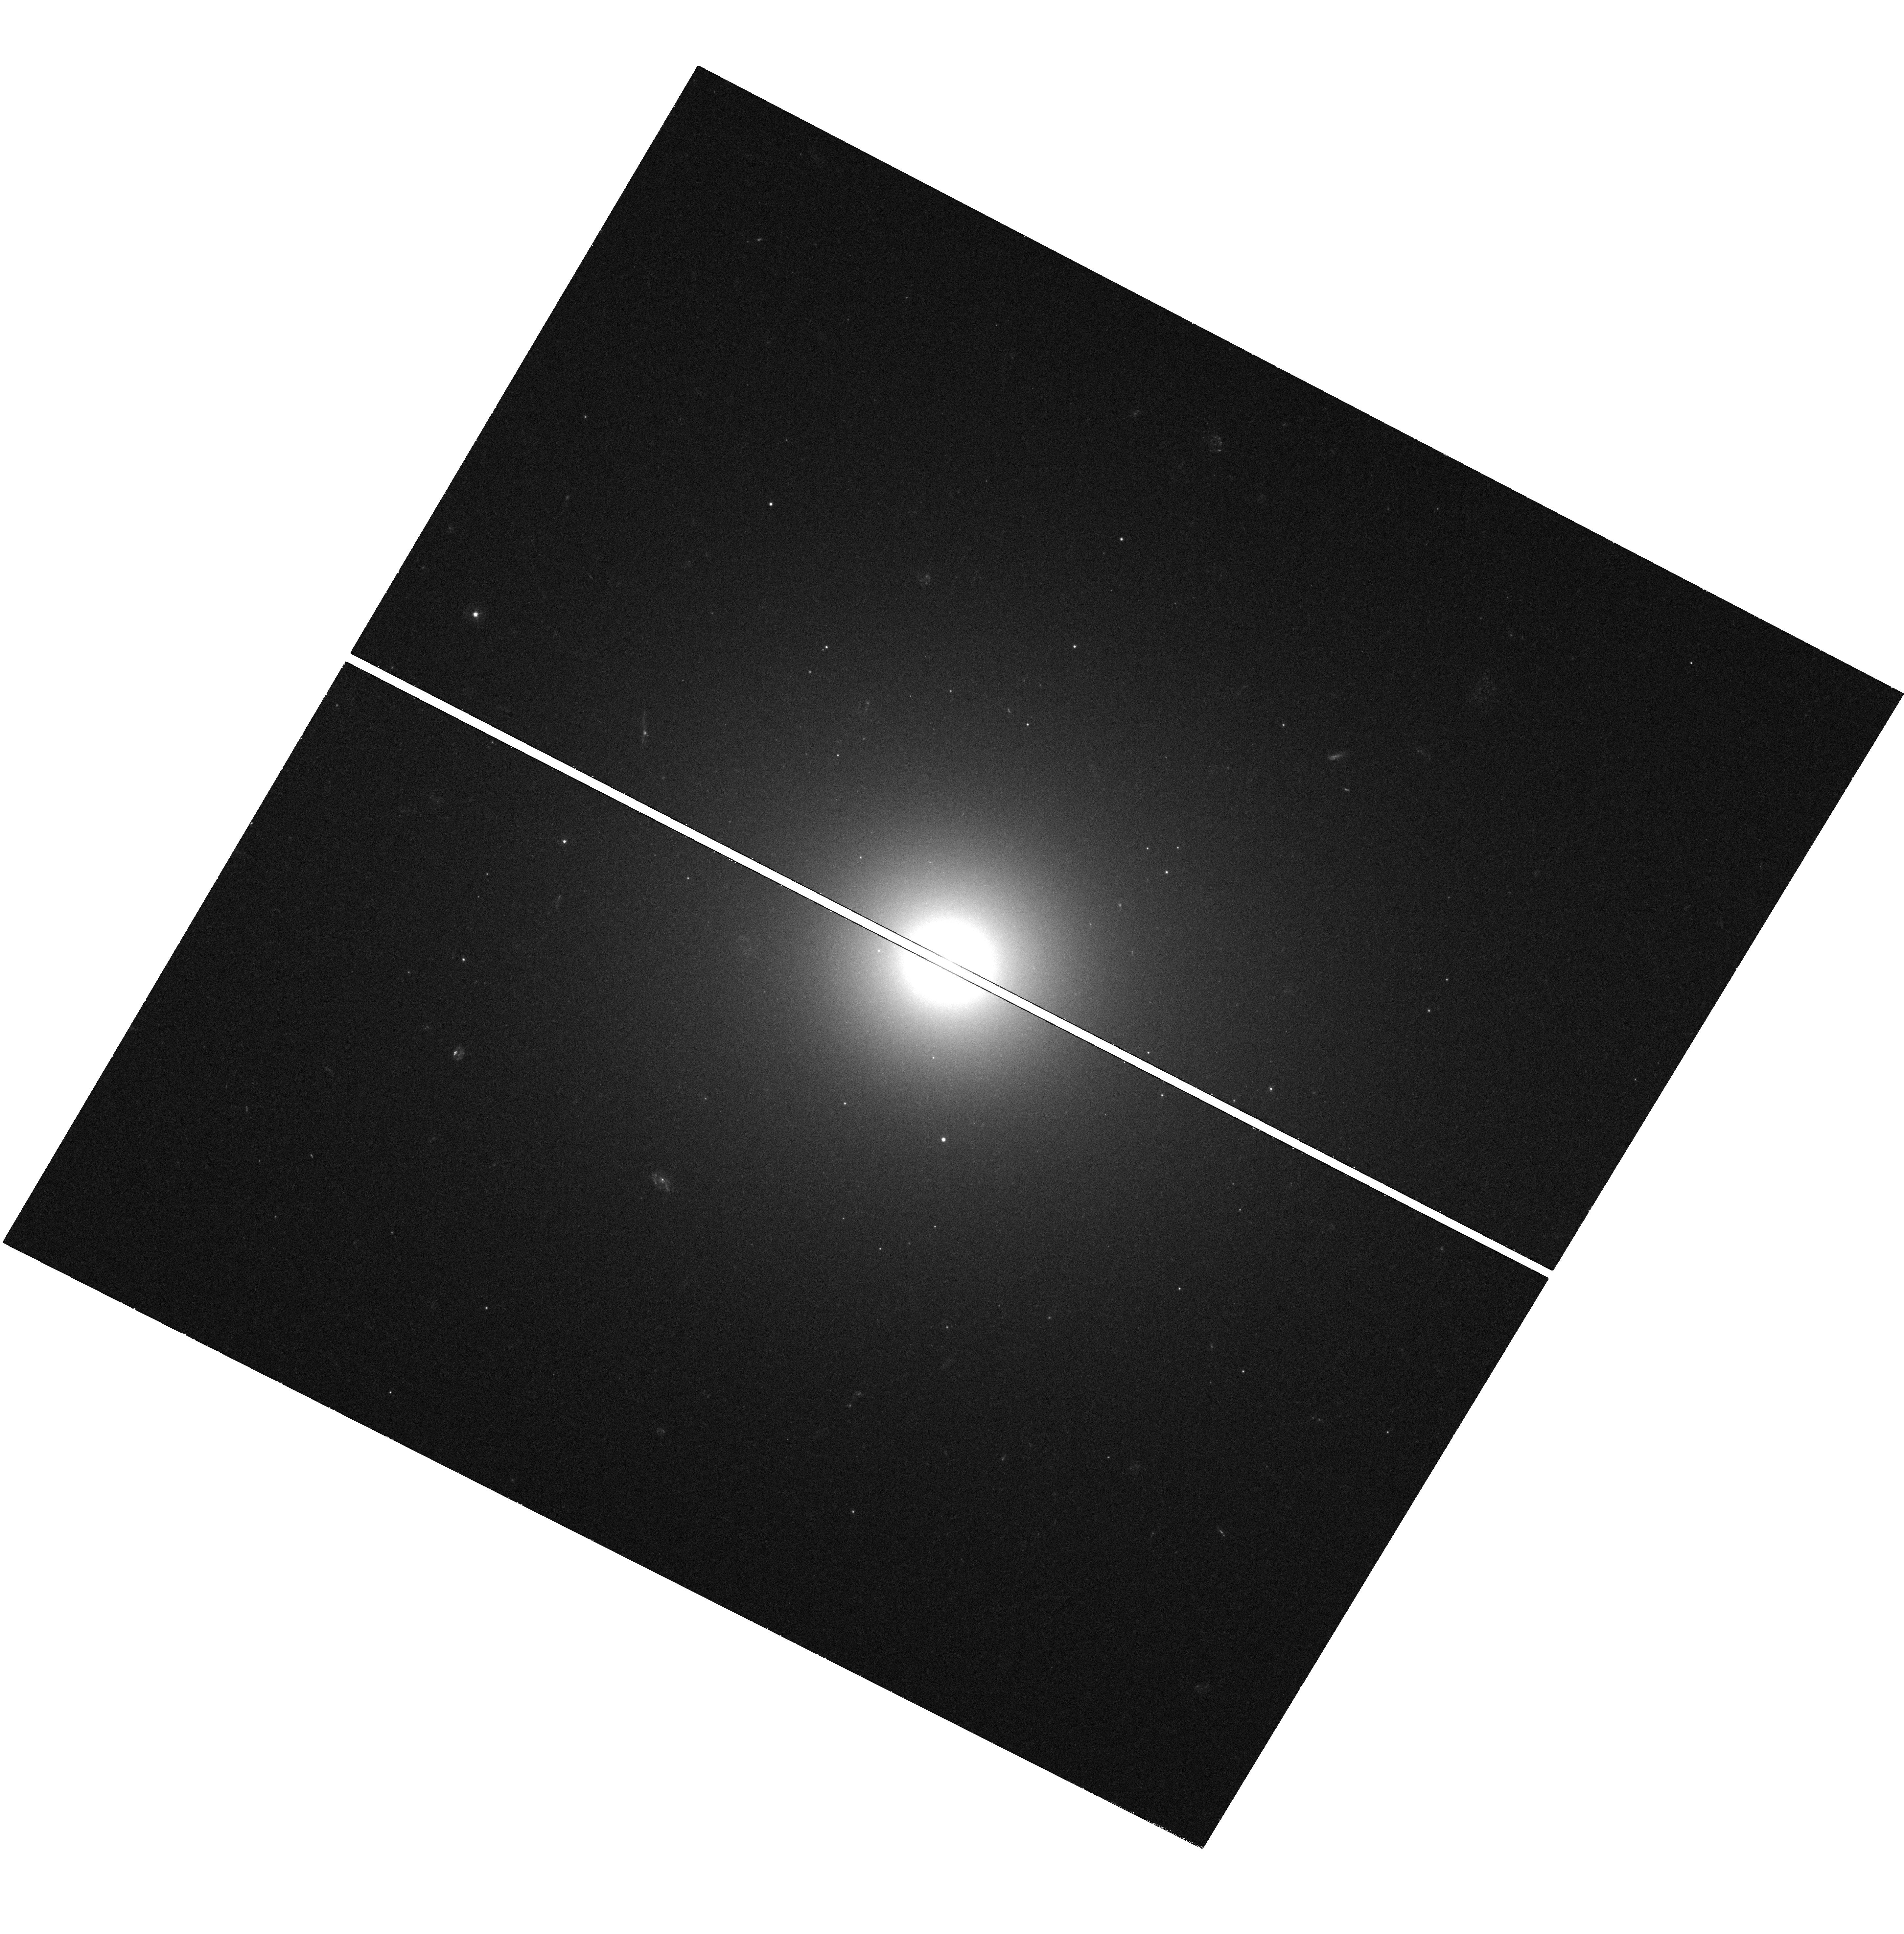
Target: MESSIER-105
Instrument: WFC3/UVIS
Filter: F336W
Exposure: 40 min
Observation ID: hst_11583_24_wfc3_uvis_f336w_ib6g24

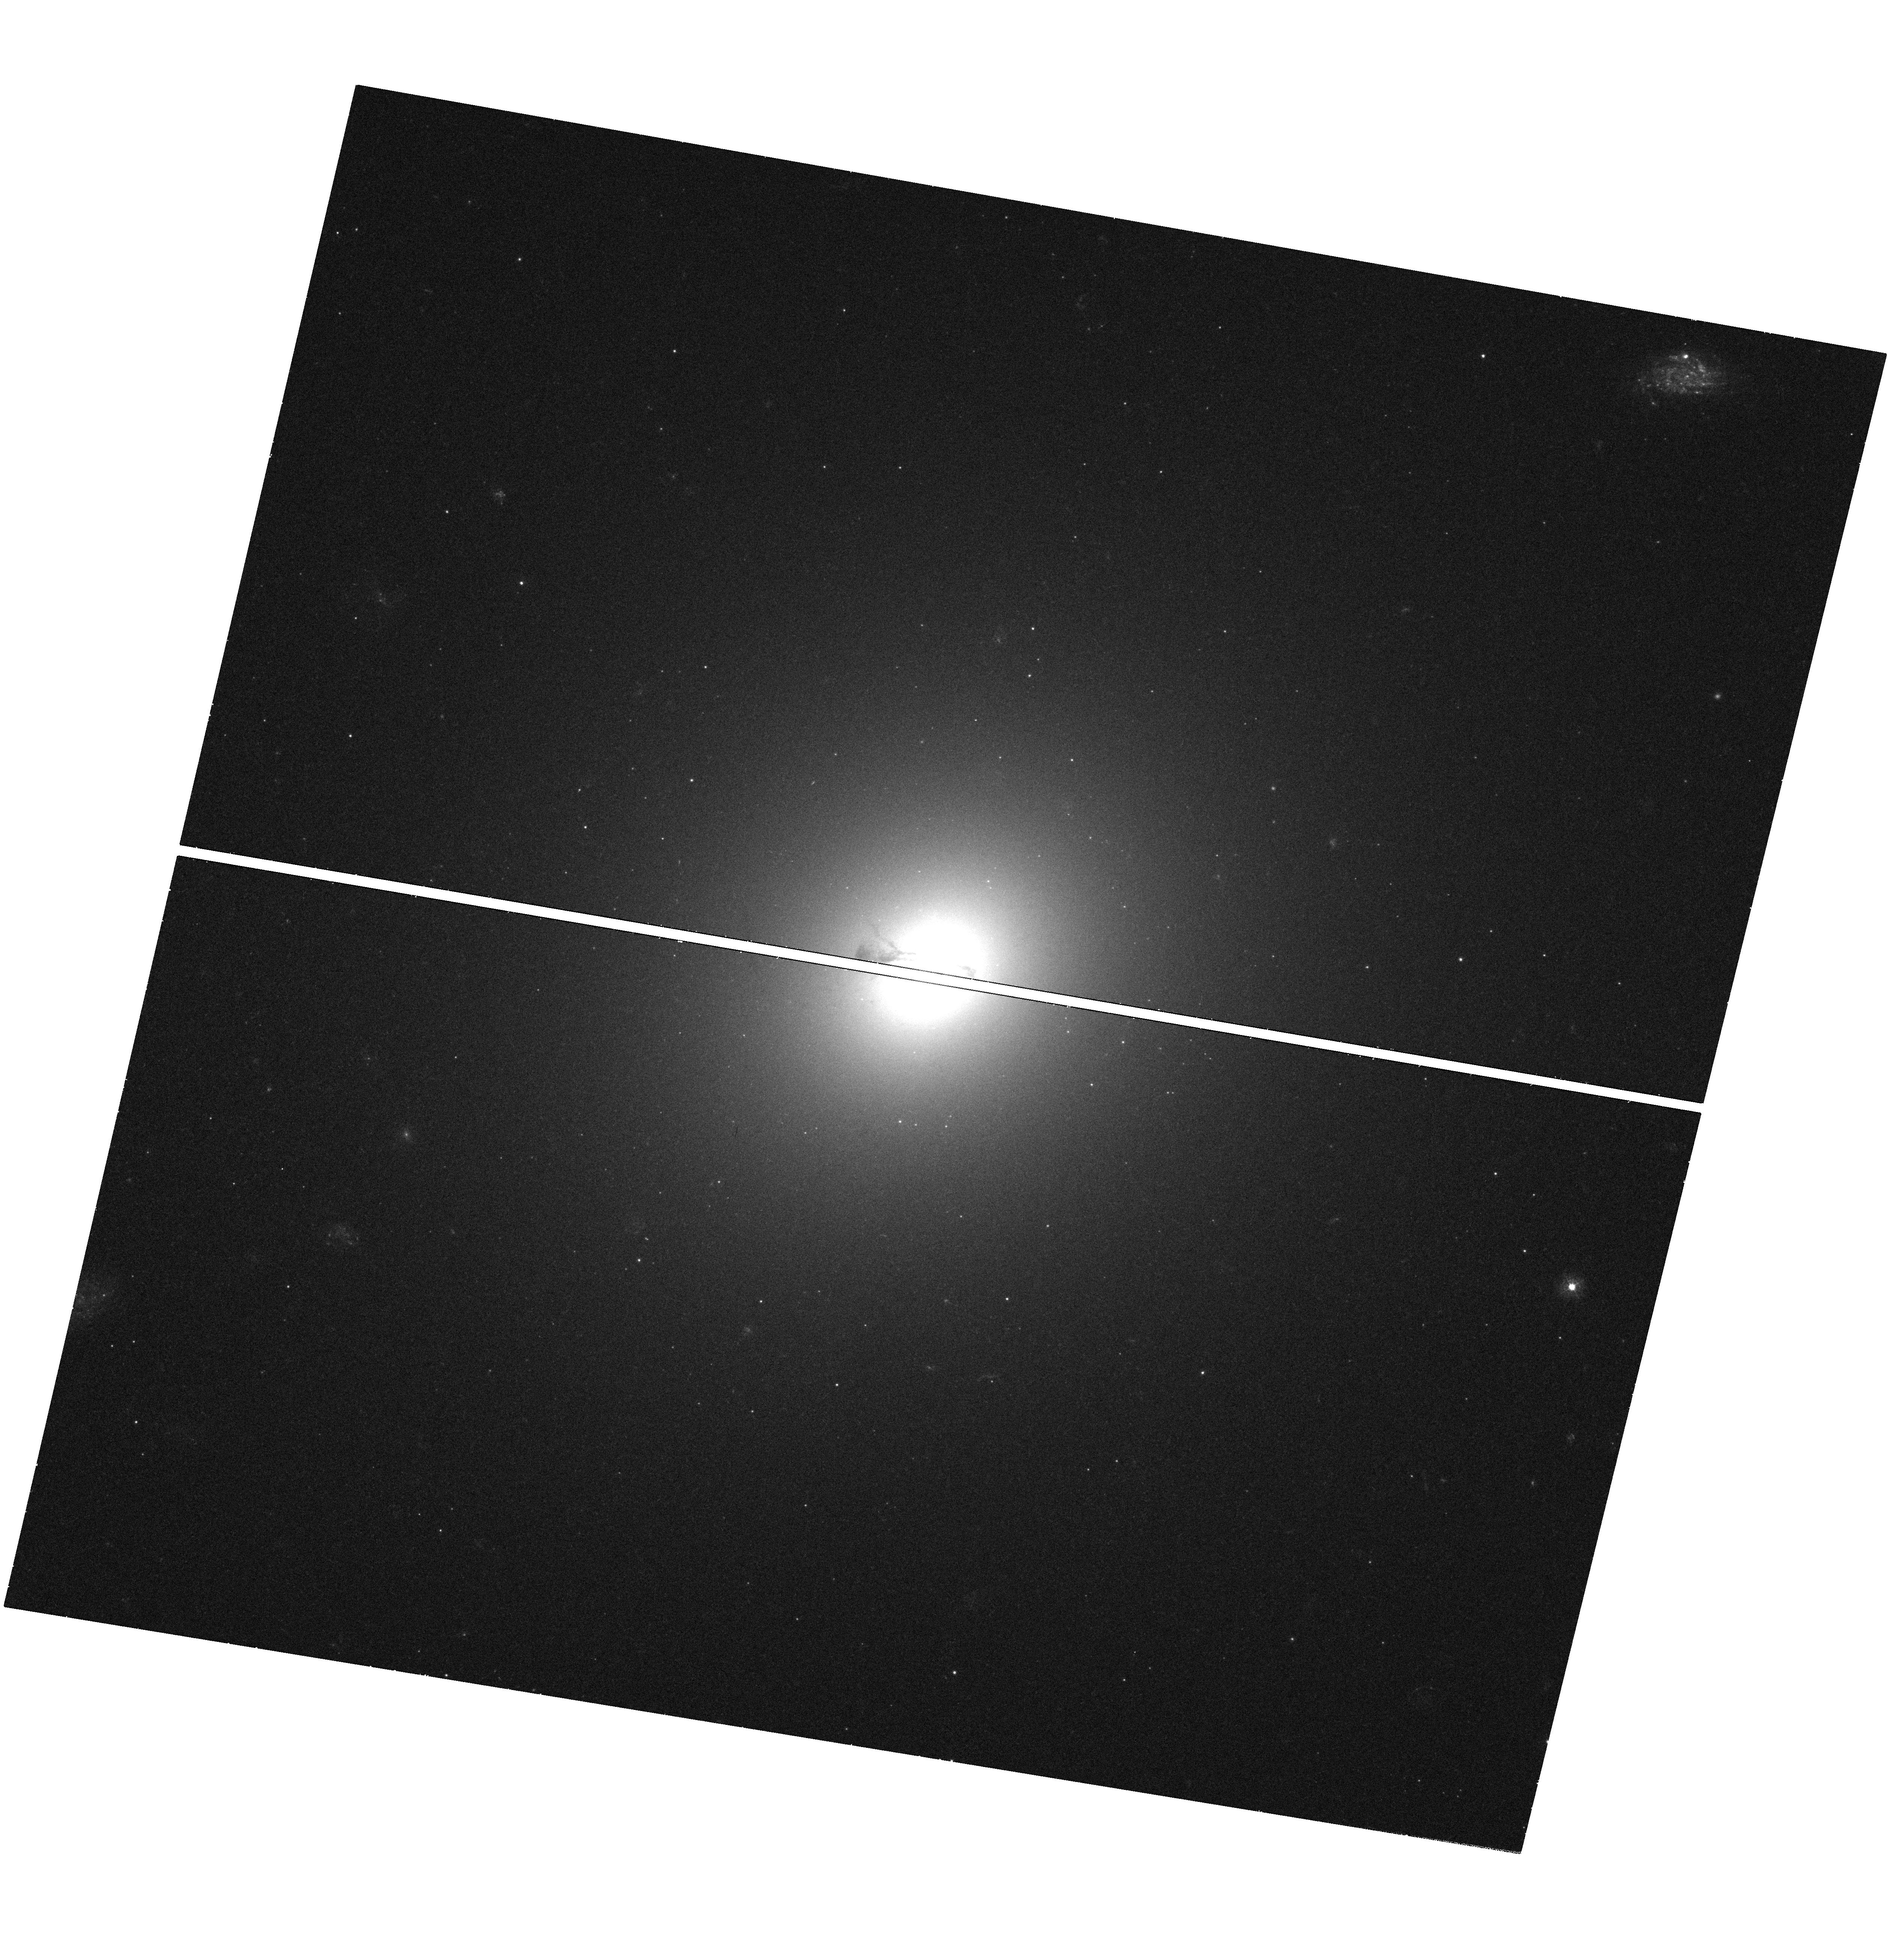
Target: MESSIER-084
Instrument: WFC3/UVIS
Filter: F336W
Exposure: 40 min
Observation ID: hst_11583_03_wfc3_uvis_f336w_ib6g03

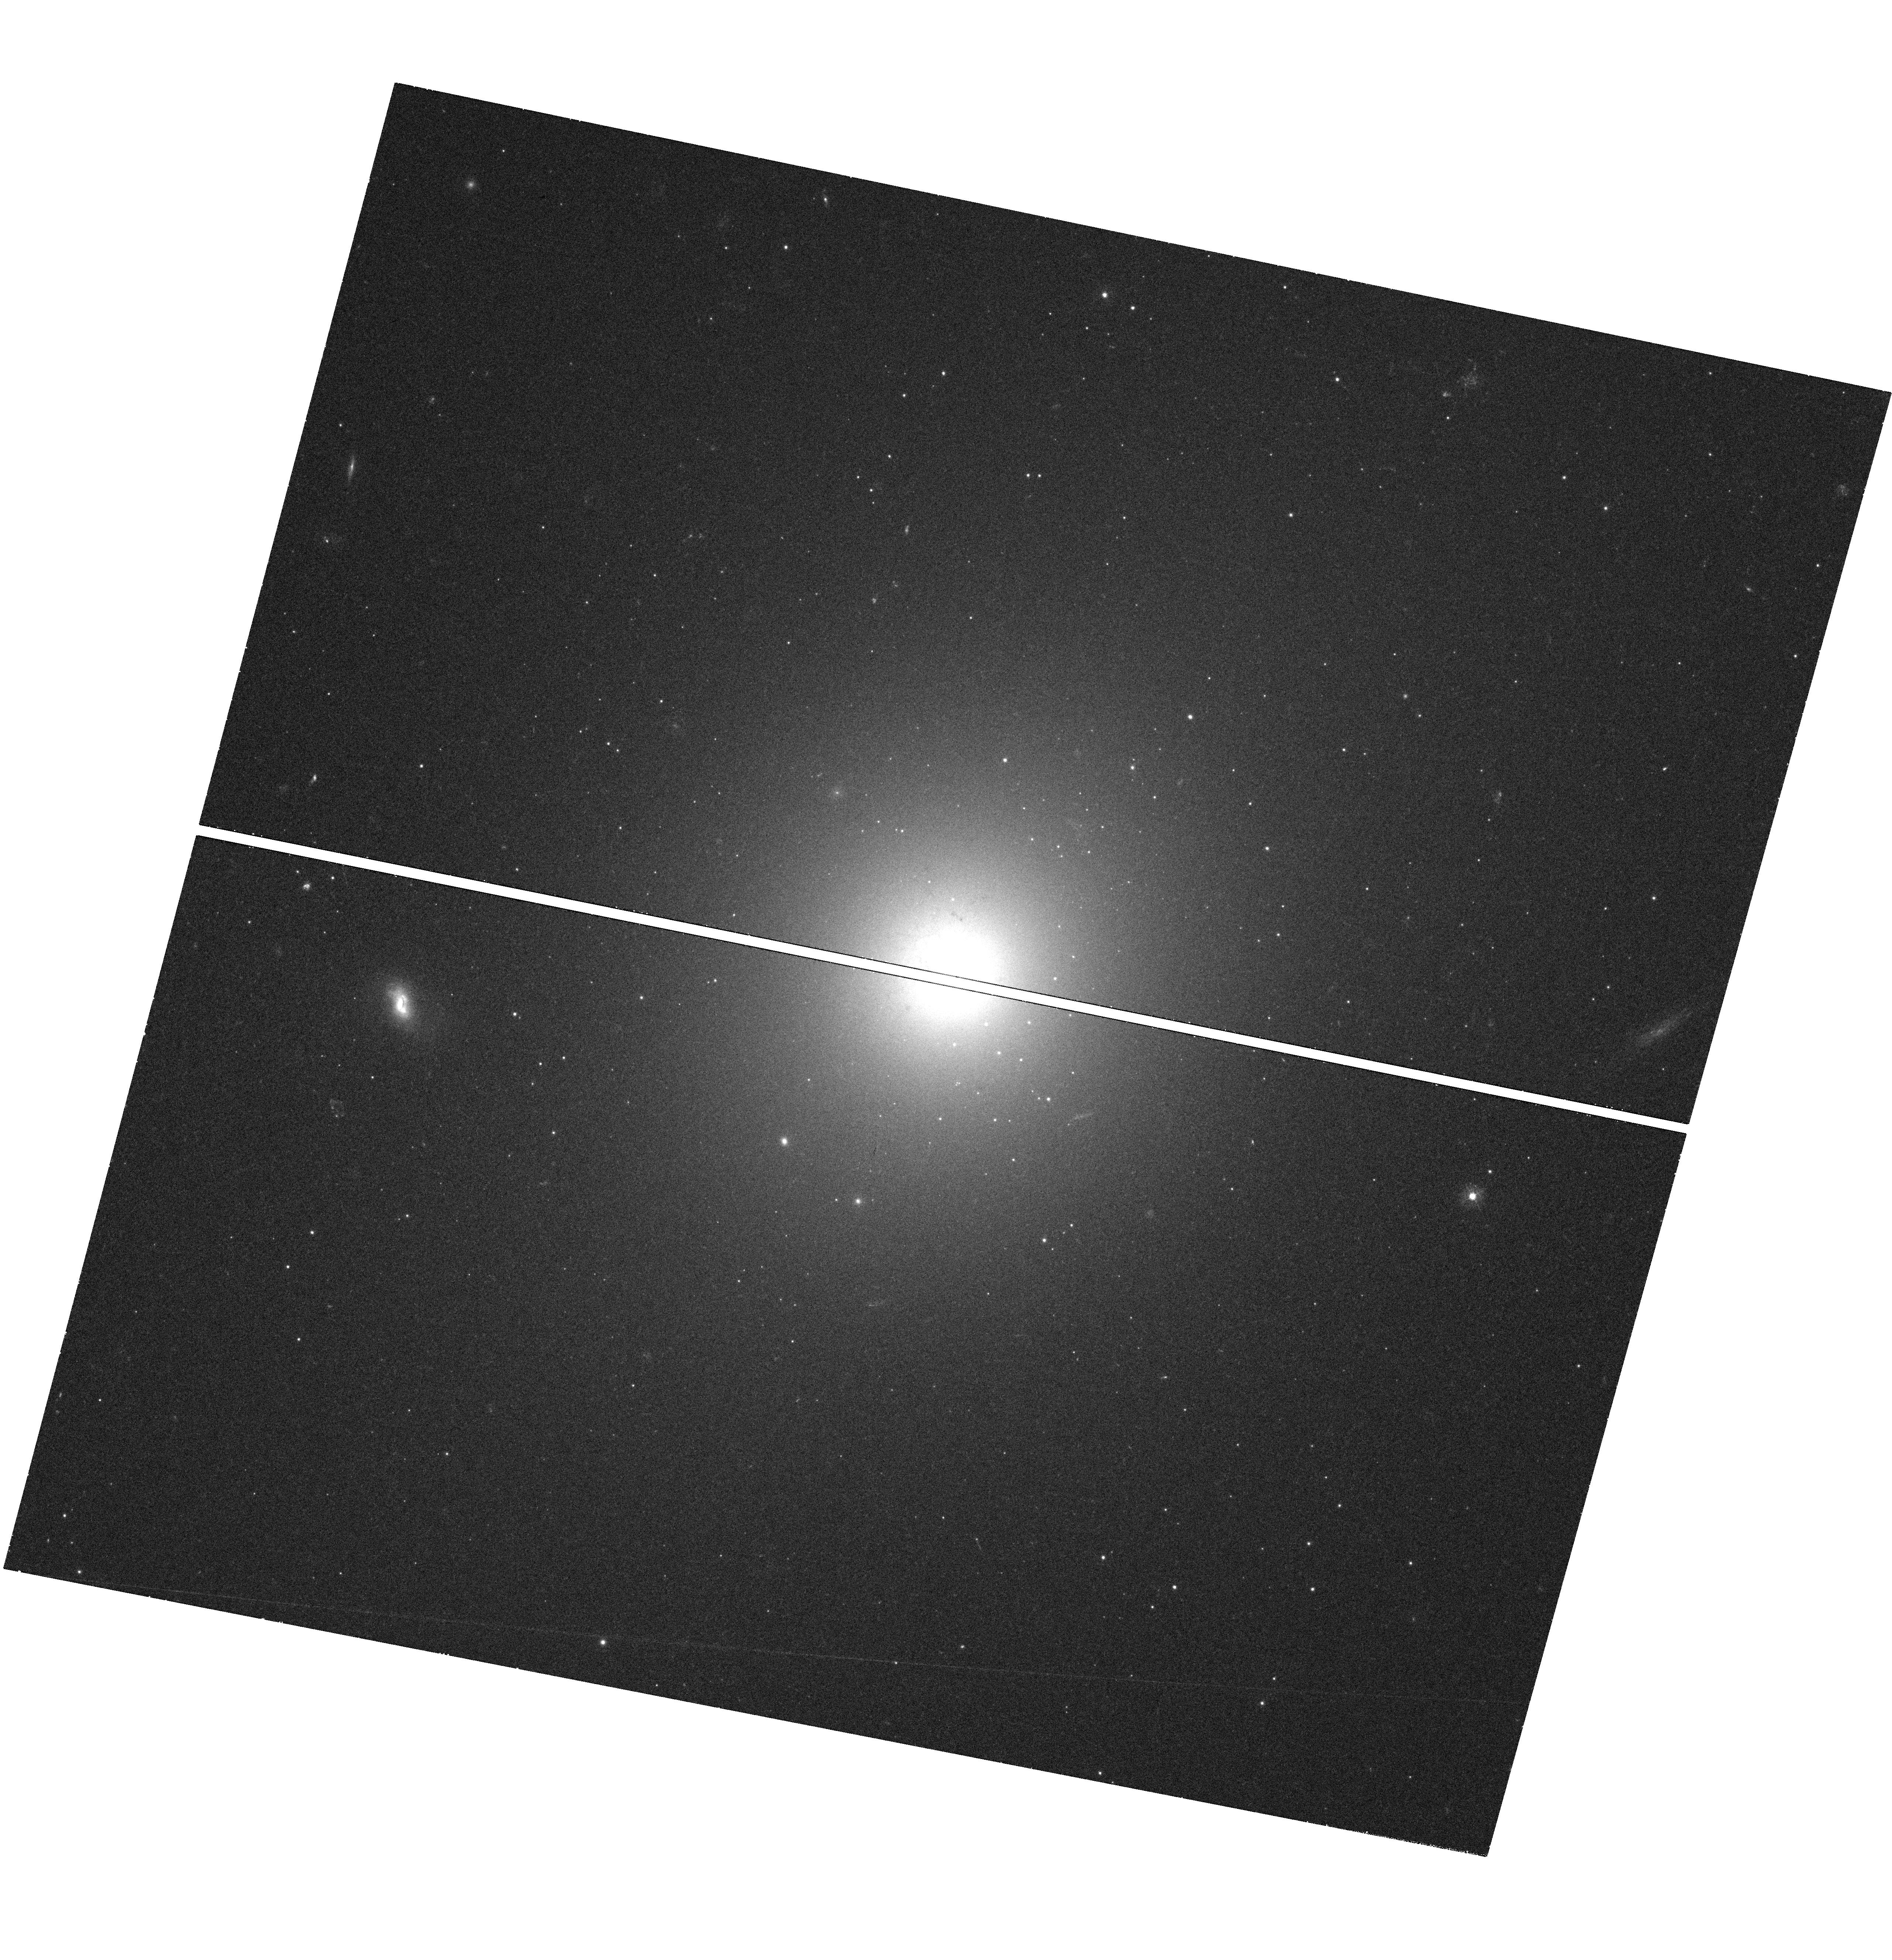
Target: NGC-4636
Instrument: WFC3/UVIS
Filter: F336W
Exposure: 40 min
Observation ID: hst_11583_22_wfc3_uvis_f336w_ib6g22

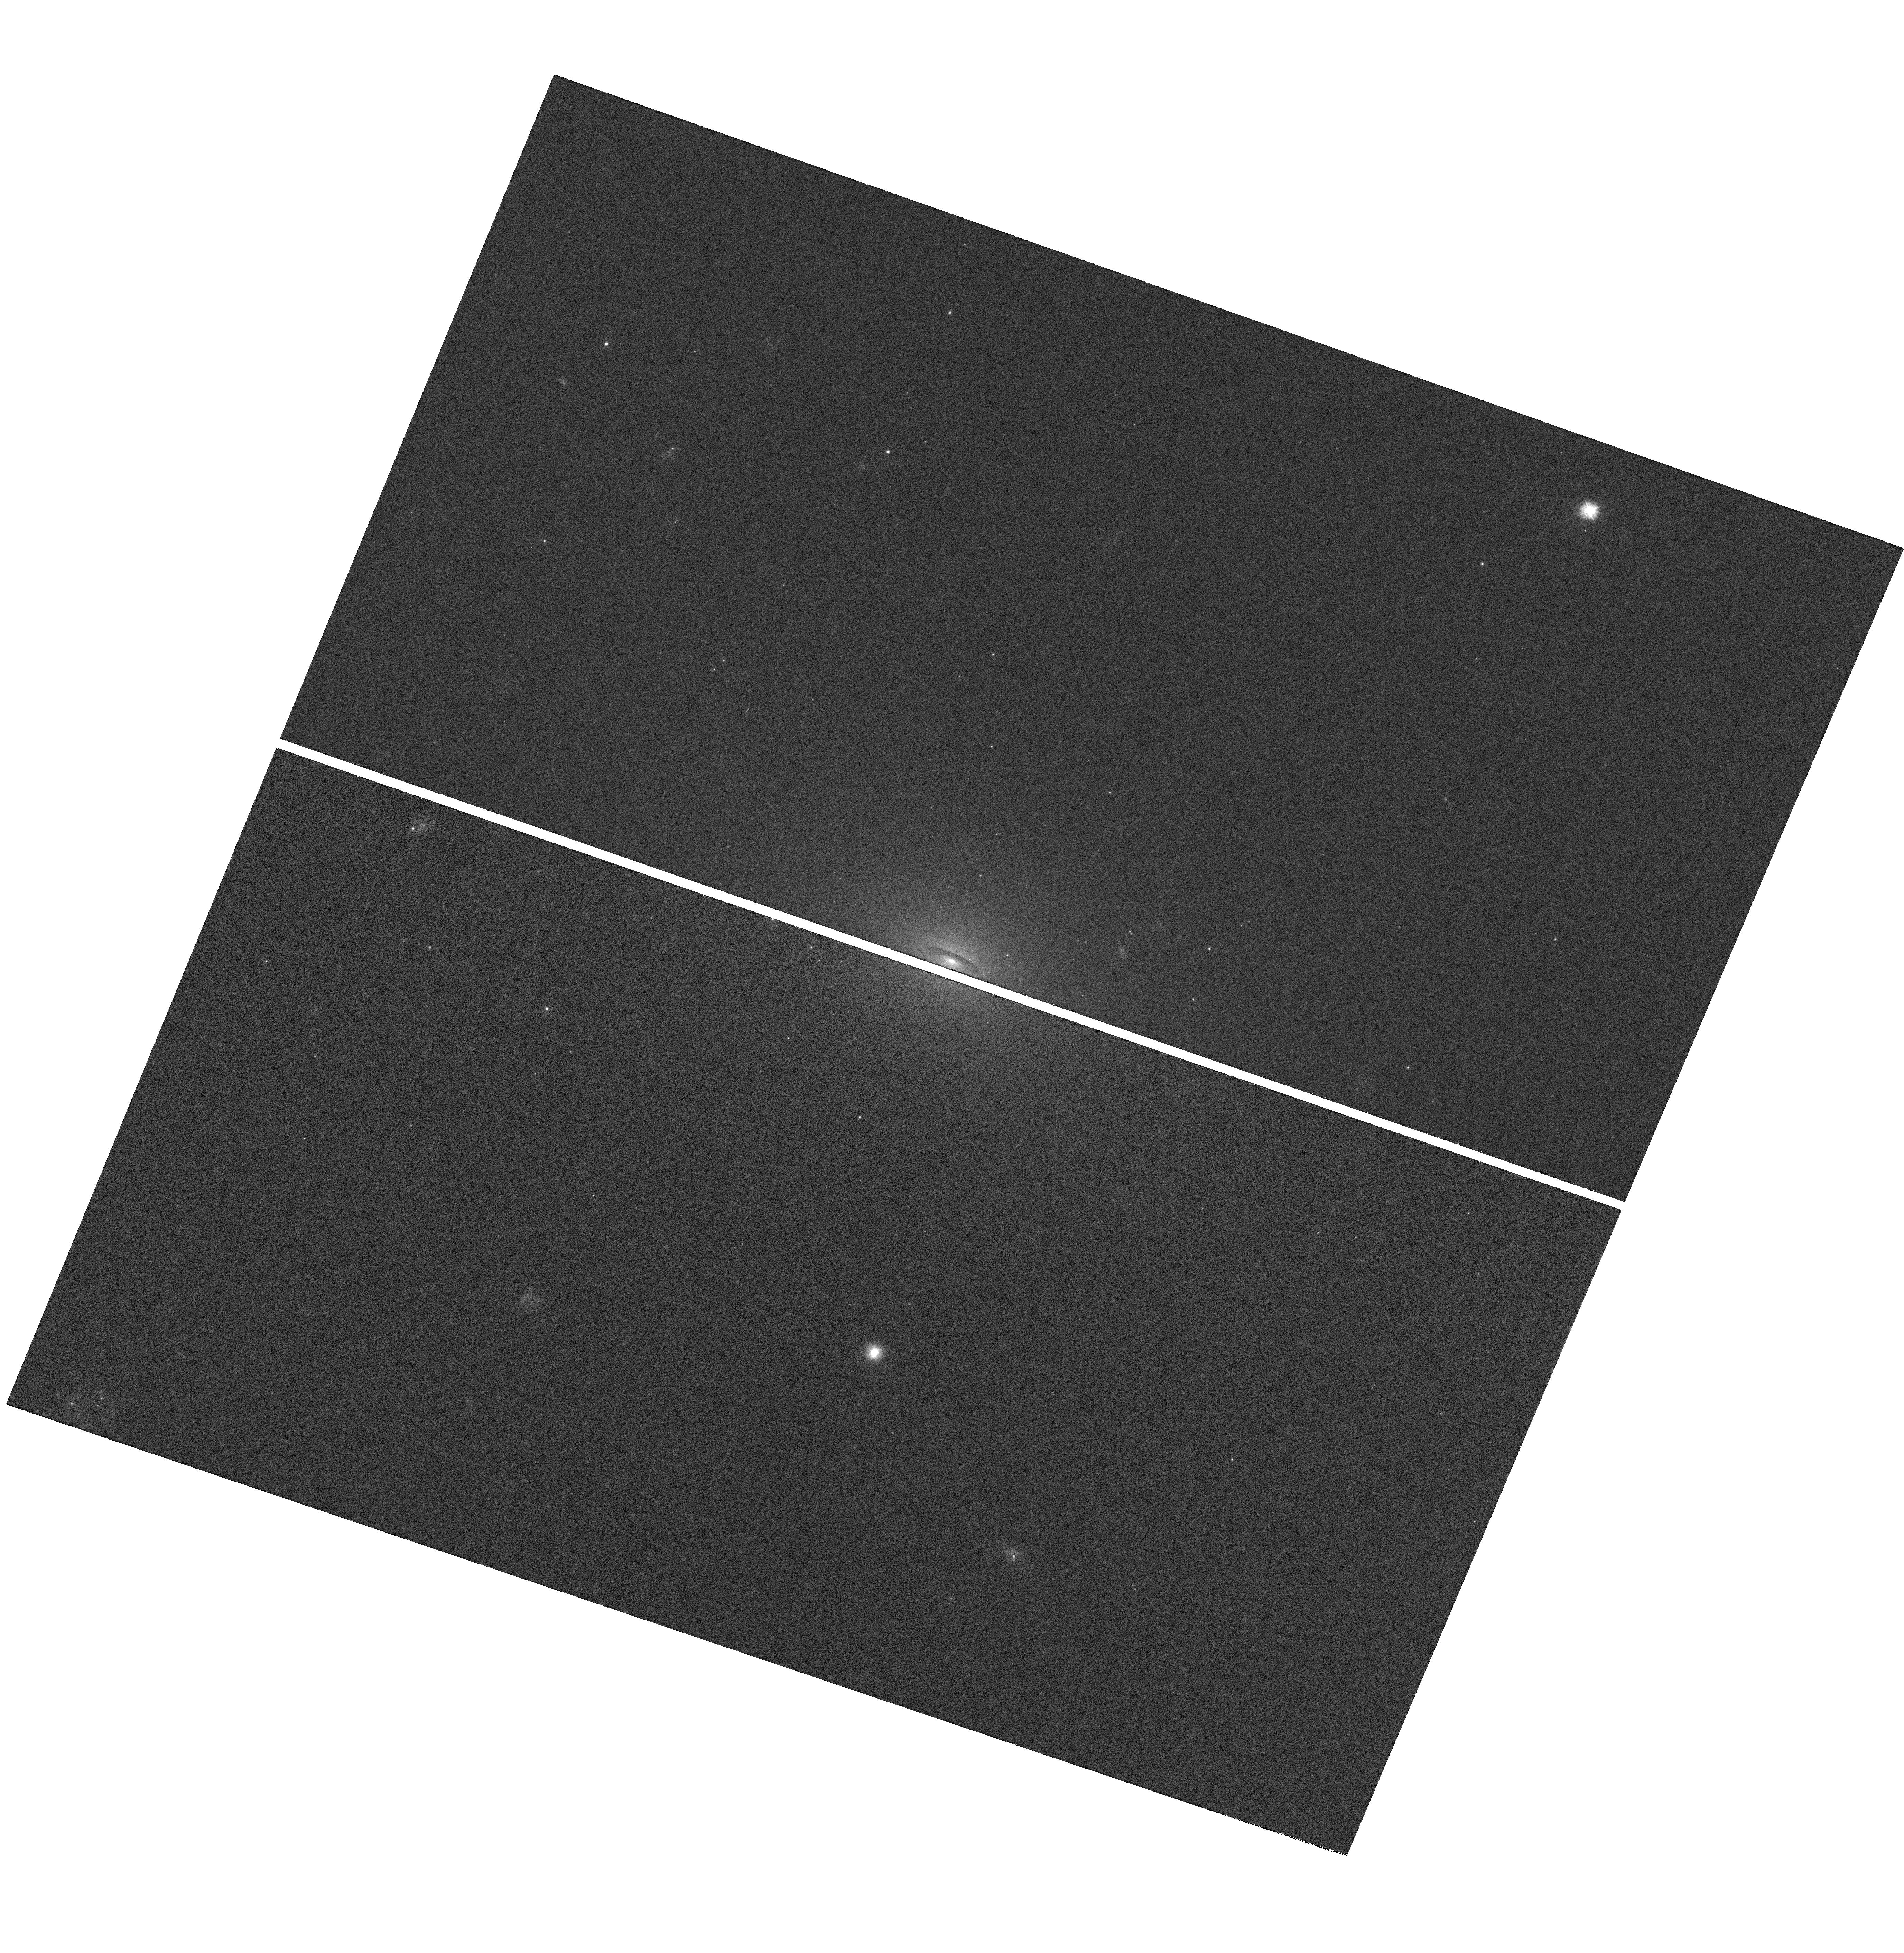
Target: NGC-4697
Instrument: WFC3/UVIS
Filter: F225W
Exposure: 1.3 h
Observation ID: hst_11583_01_wfc3_uvis_f225w_ib6g01

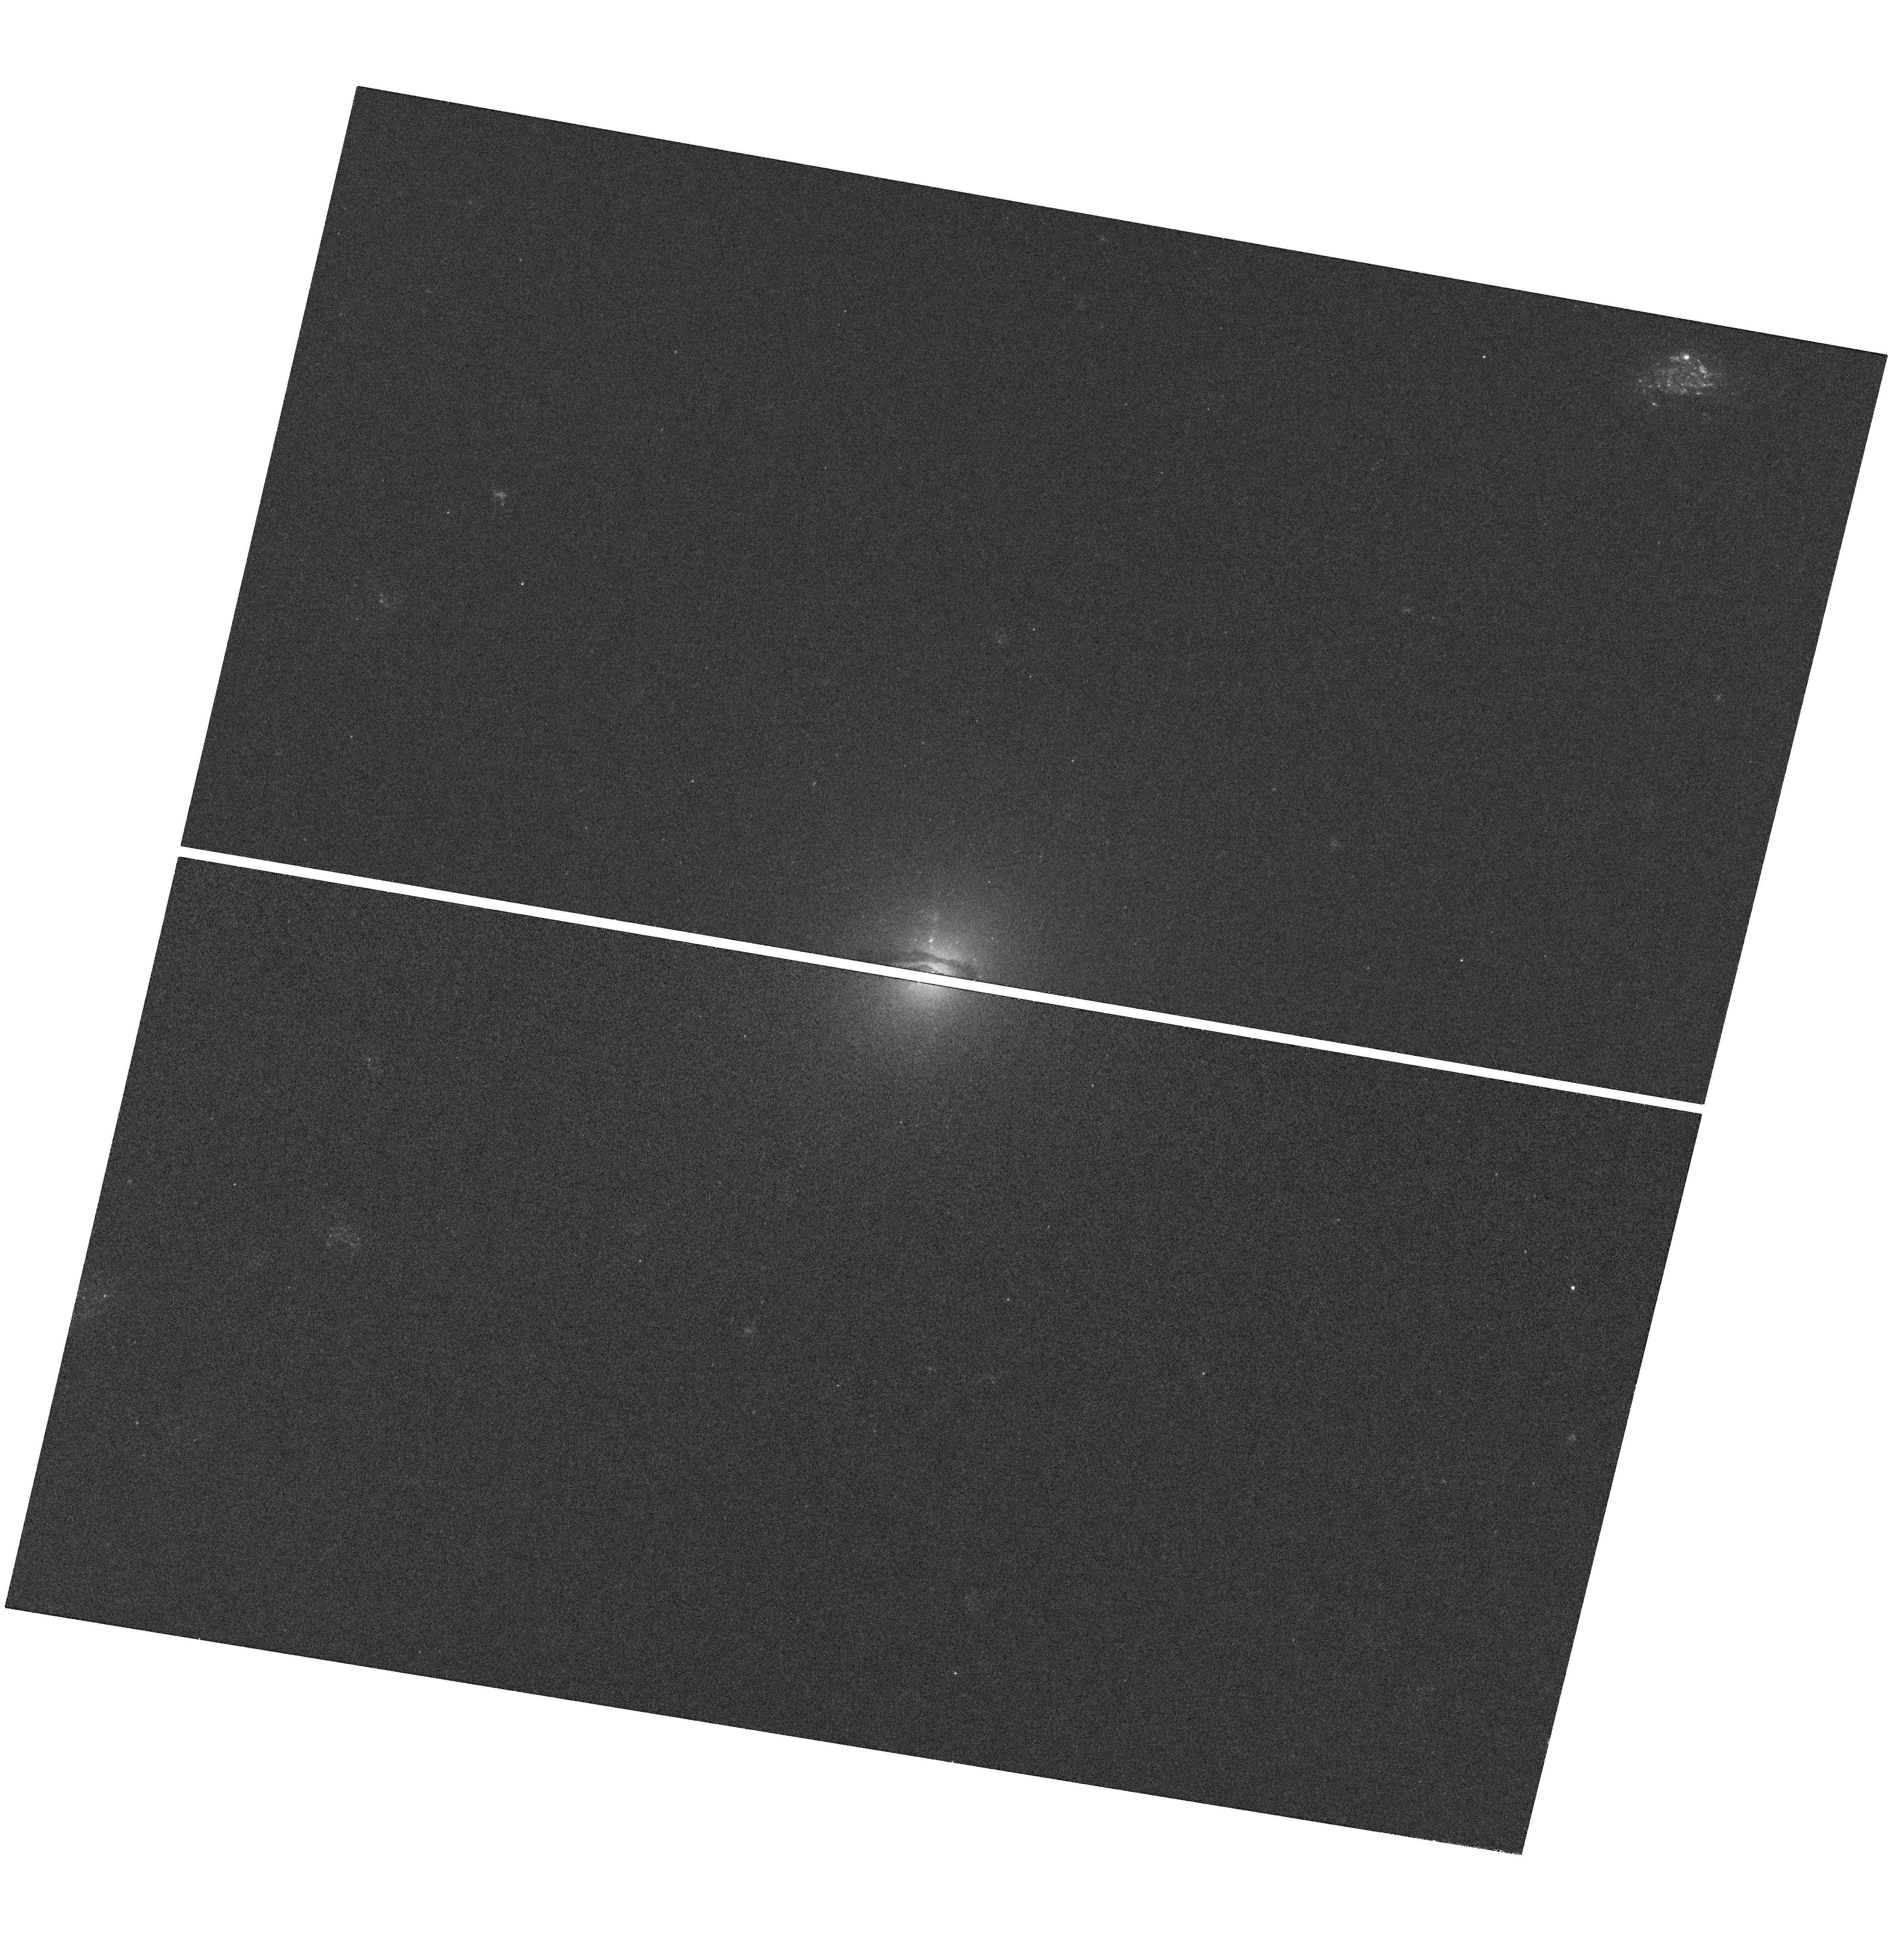
Target: MESSIER-084
Instrument: WFC3/UVIS
Filter: F225W
Exposure: 1.3 h
Observation ID: hst_11583_03_wfc3_uvis_f225w_ib6g03

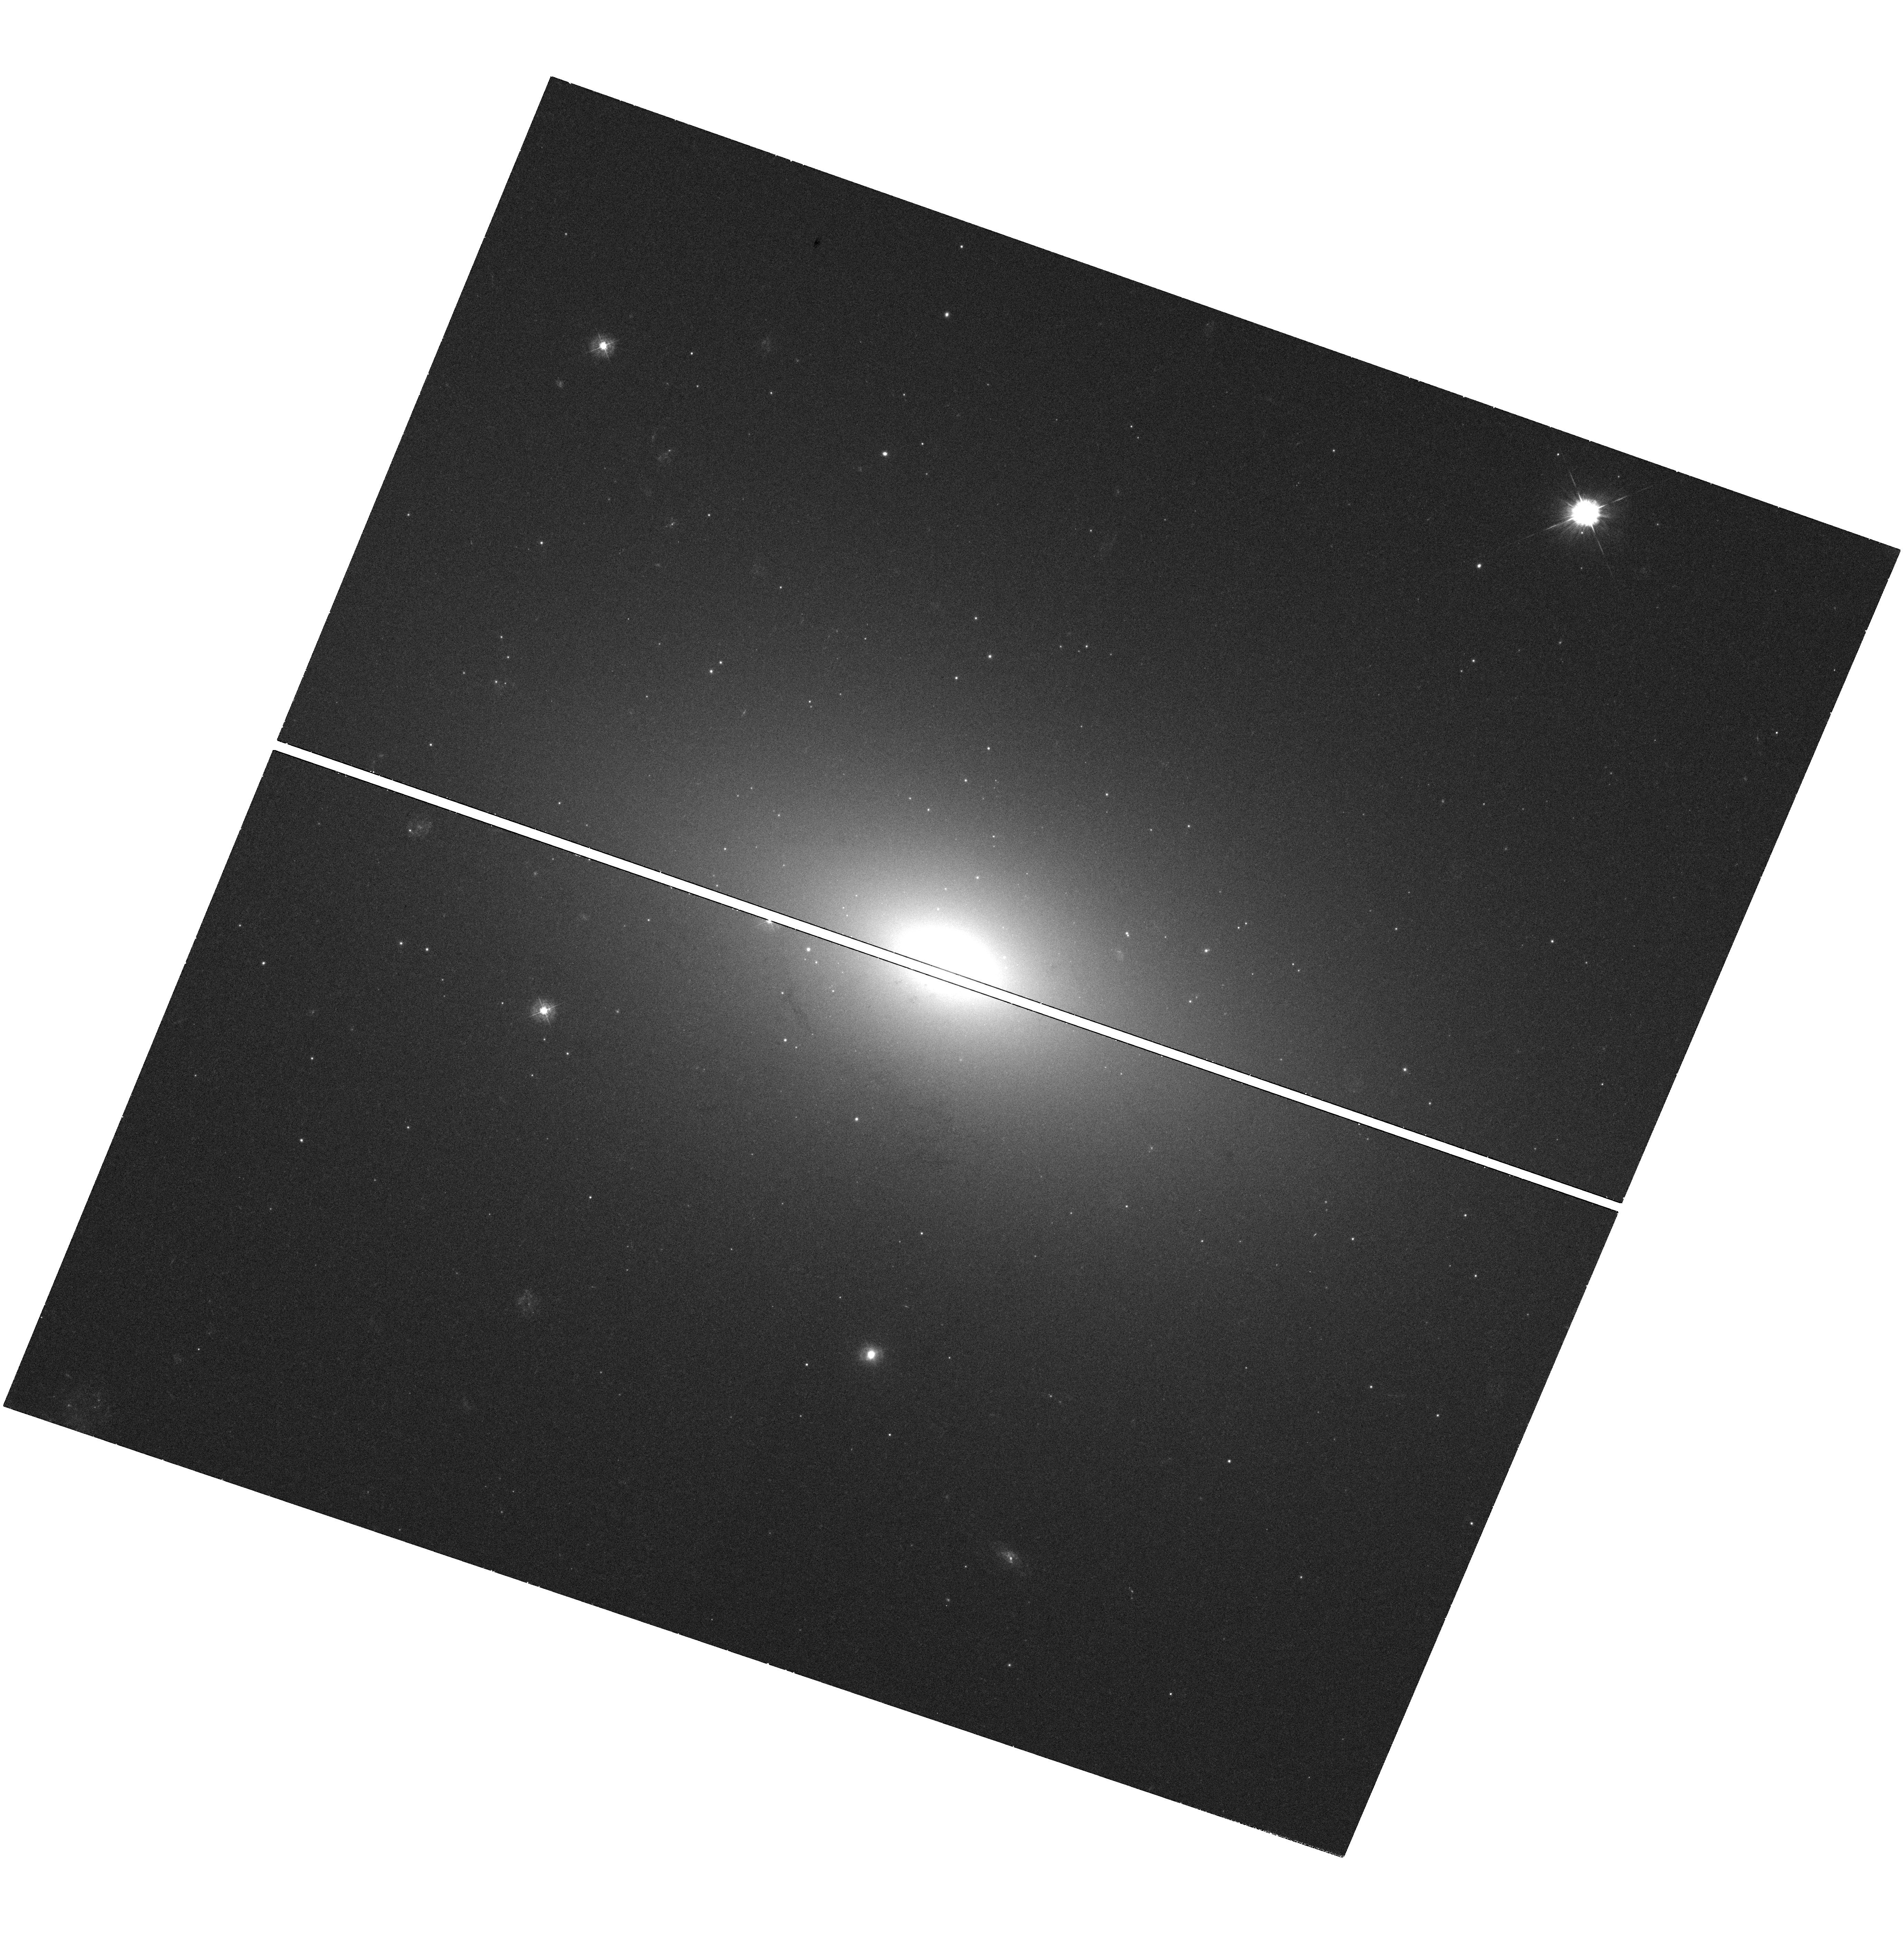
Target: NGC-4697
Instrument: WFC3/UVIS
Filter: F336W
Exposure: 40 min
Observation ID: hst_11583_01_wfc3_uvis_f336w_ib6g01

The Star Formation Rate In Nearby Elliptical Galaxies (PI: Bregman, Joel N.)

Small amounts of star formation in normal elliptical galaxies are suggested by several results: some surprisingly young ages from optical line-index dating; cooling X-ray gas; and mid-IR dust emission. Previously, it was difficult to detect low levels of star formation, but UV imaging with WFPC3 will permit us to conclusively identify individual O/B stars in nearby normal ellipticals by their UV colors and magnitudes. This technique is orders of magnitude more sensitive than previous methods, allowing detections of star formation to levels of 1E-4 Msolar/yr. Proof of concept is provided by a very long UV ACS observation of M87 that revealed many O/B stars. We propose observations of four normal ellipticals where recent star formation is likely. This will yield their star formation rates and the locations of such activity.